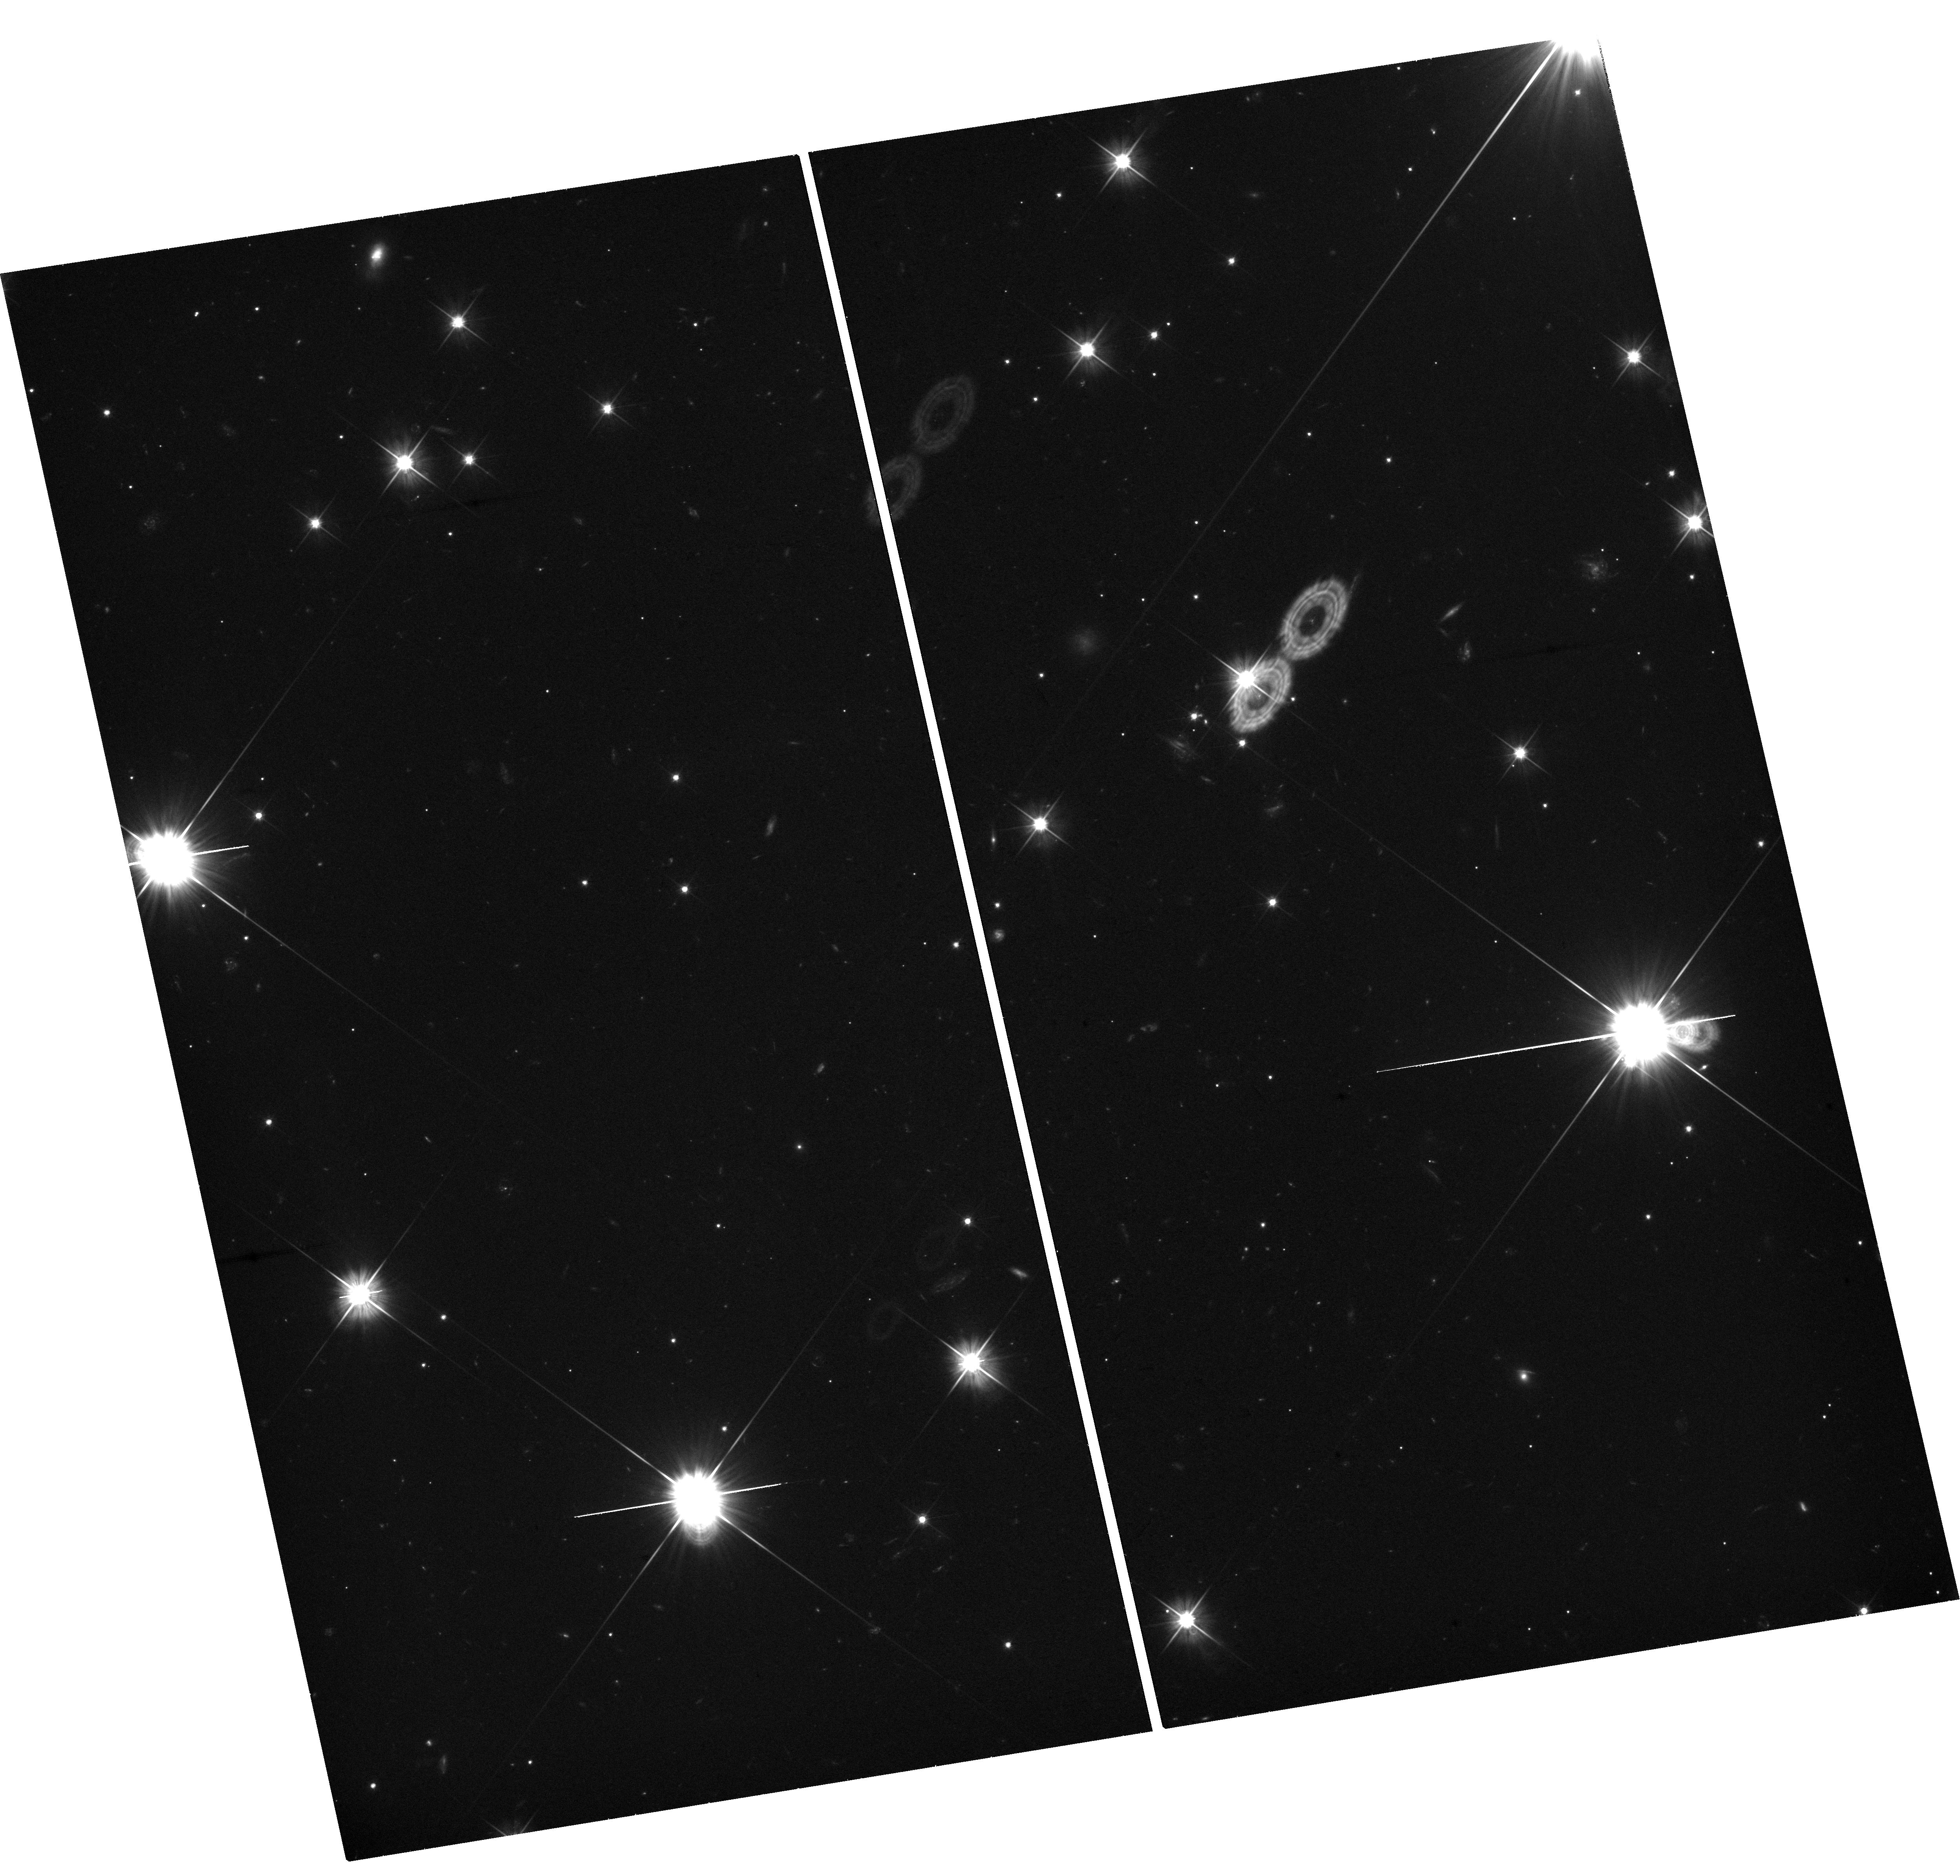
Target: GRB241026A. Instrument: WFC3/UVIS. Filter: F606W. Exposure: 1.2 h. Observation ID: hst_17840_a4_wfc3_uvis_f606w_iff5a4

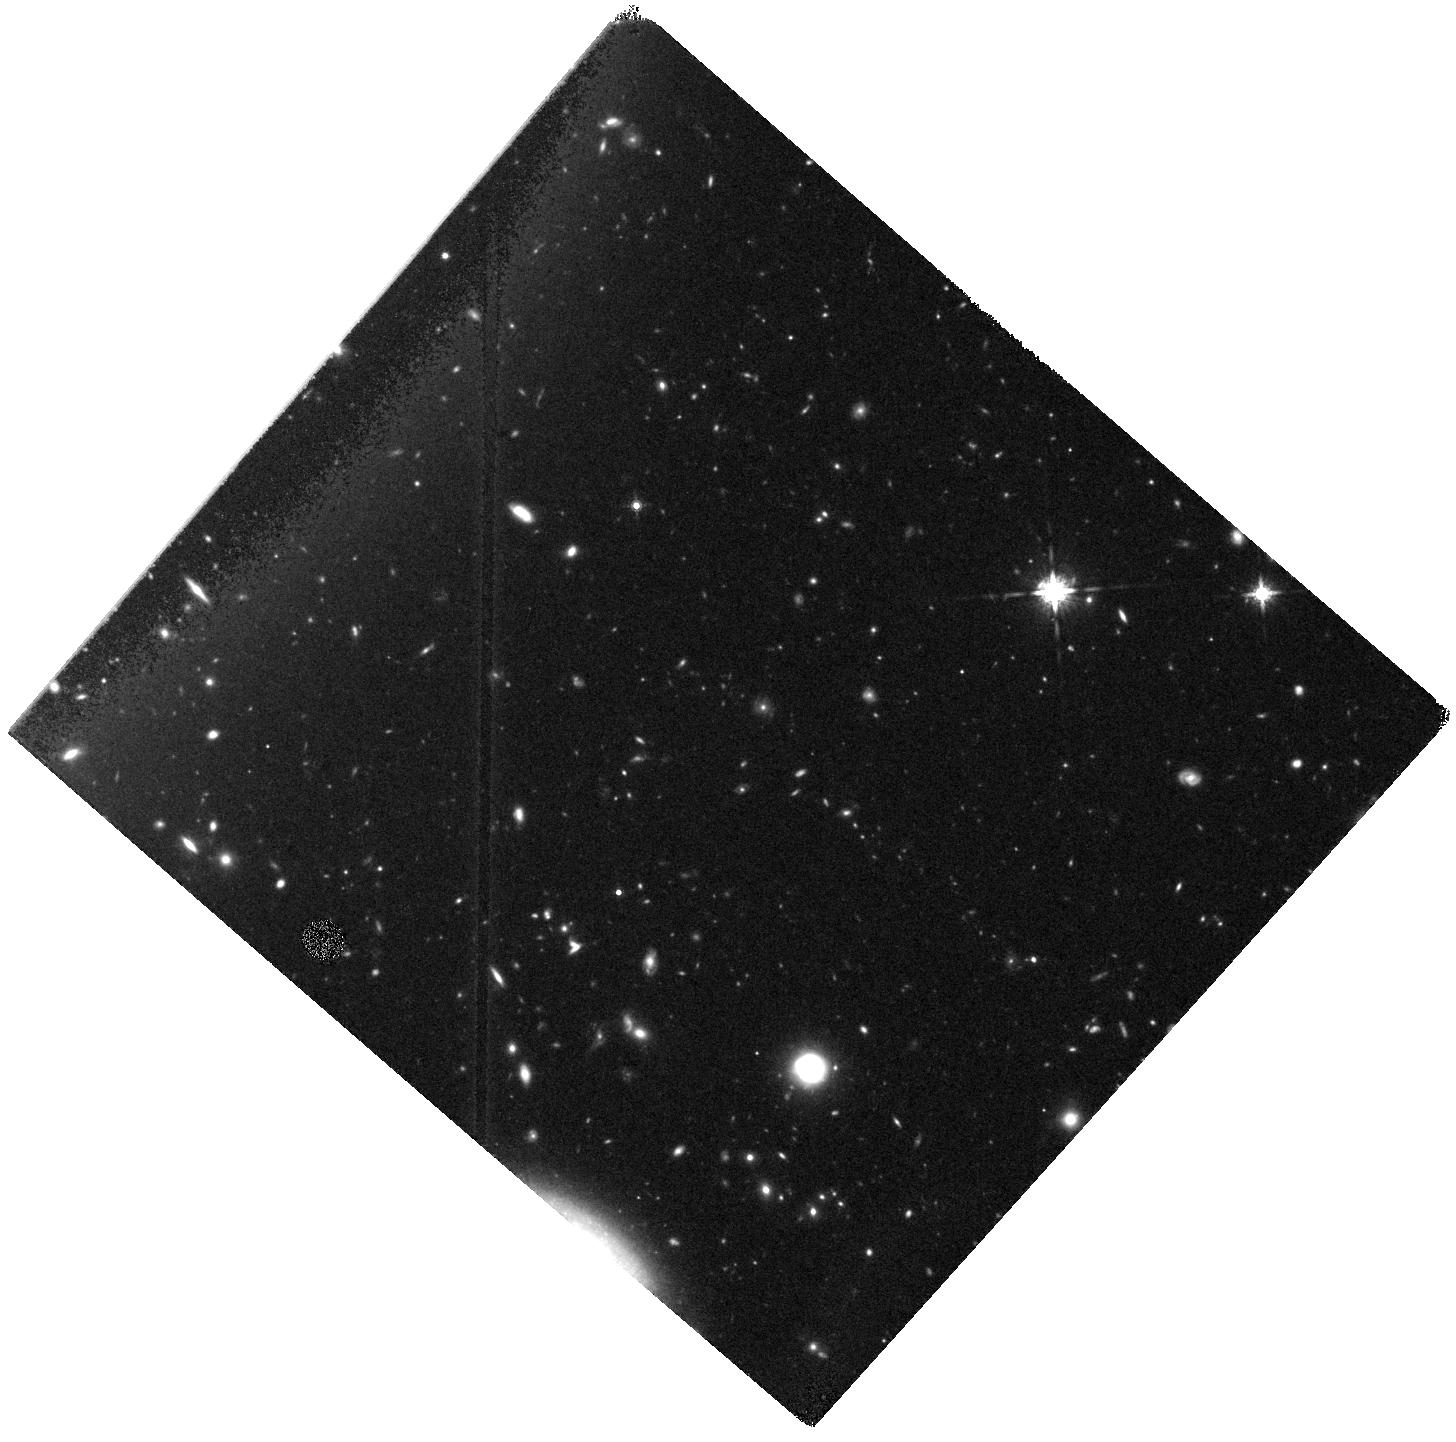
Target: GRB240414A. Instrument: WFC3/IR. Filter: F160W. Exposure: 37 min. Observation ID: hst_17840_g1_wfc3_ir_f160w_iff5g1

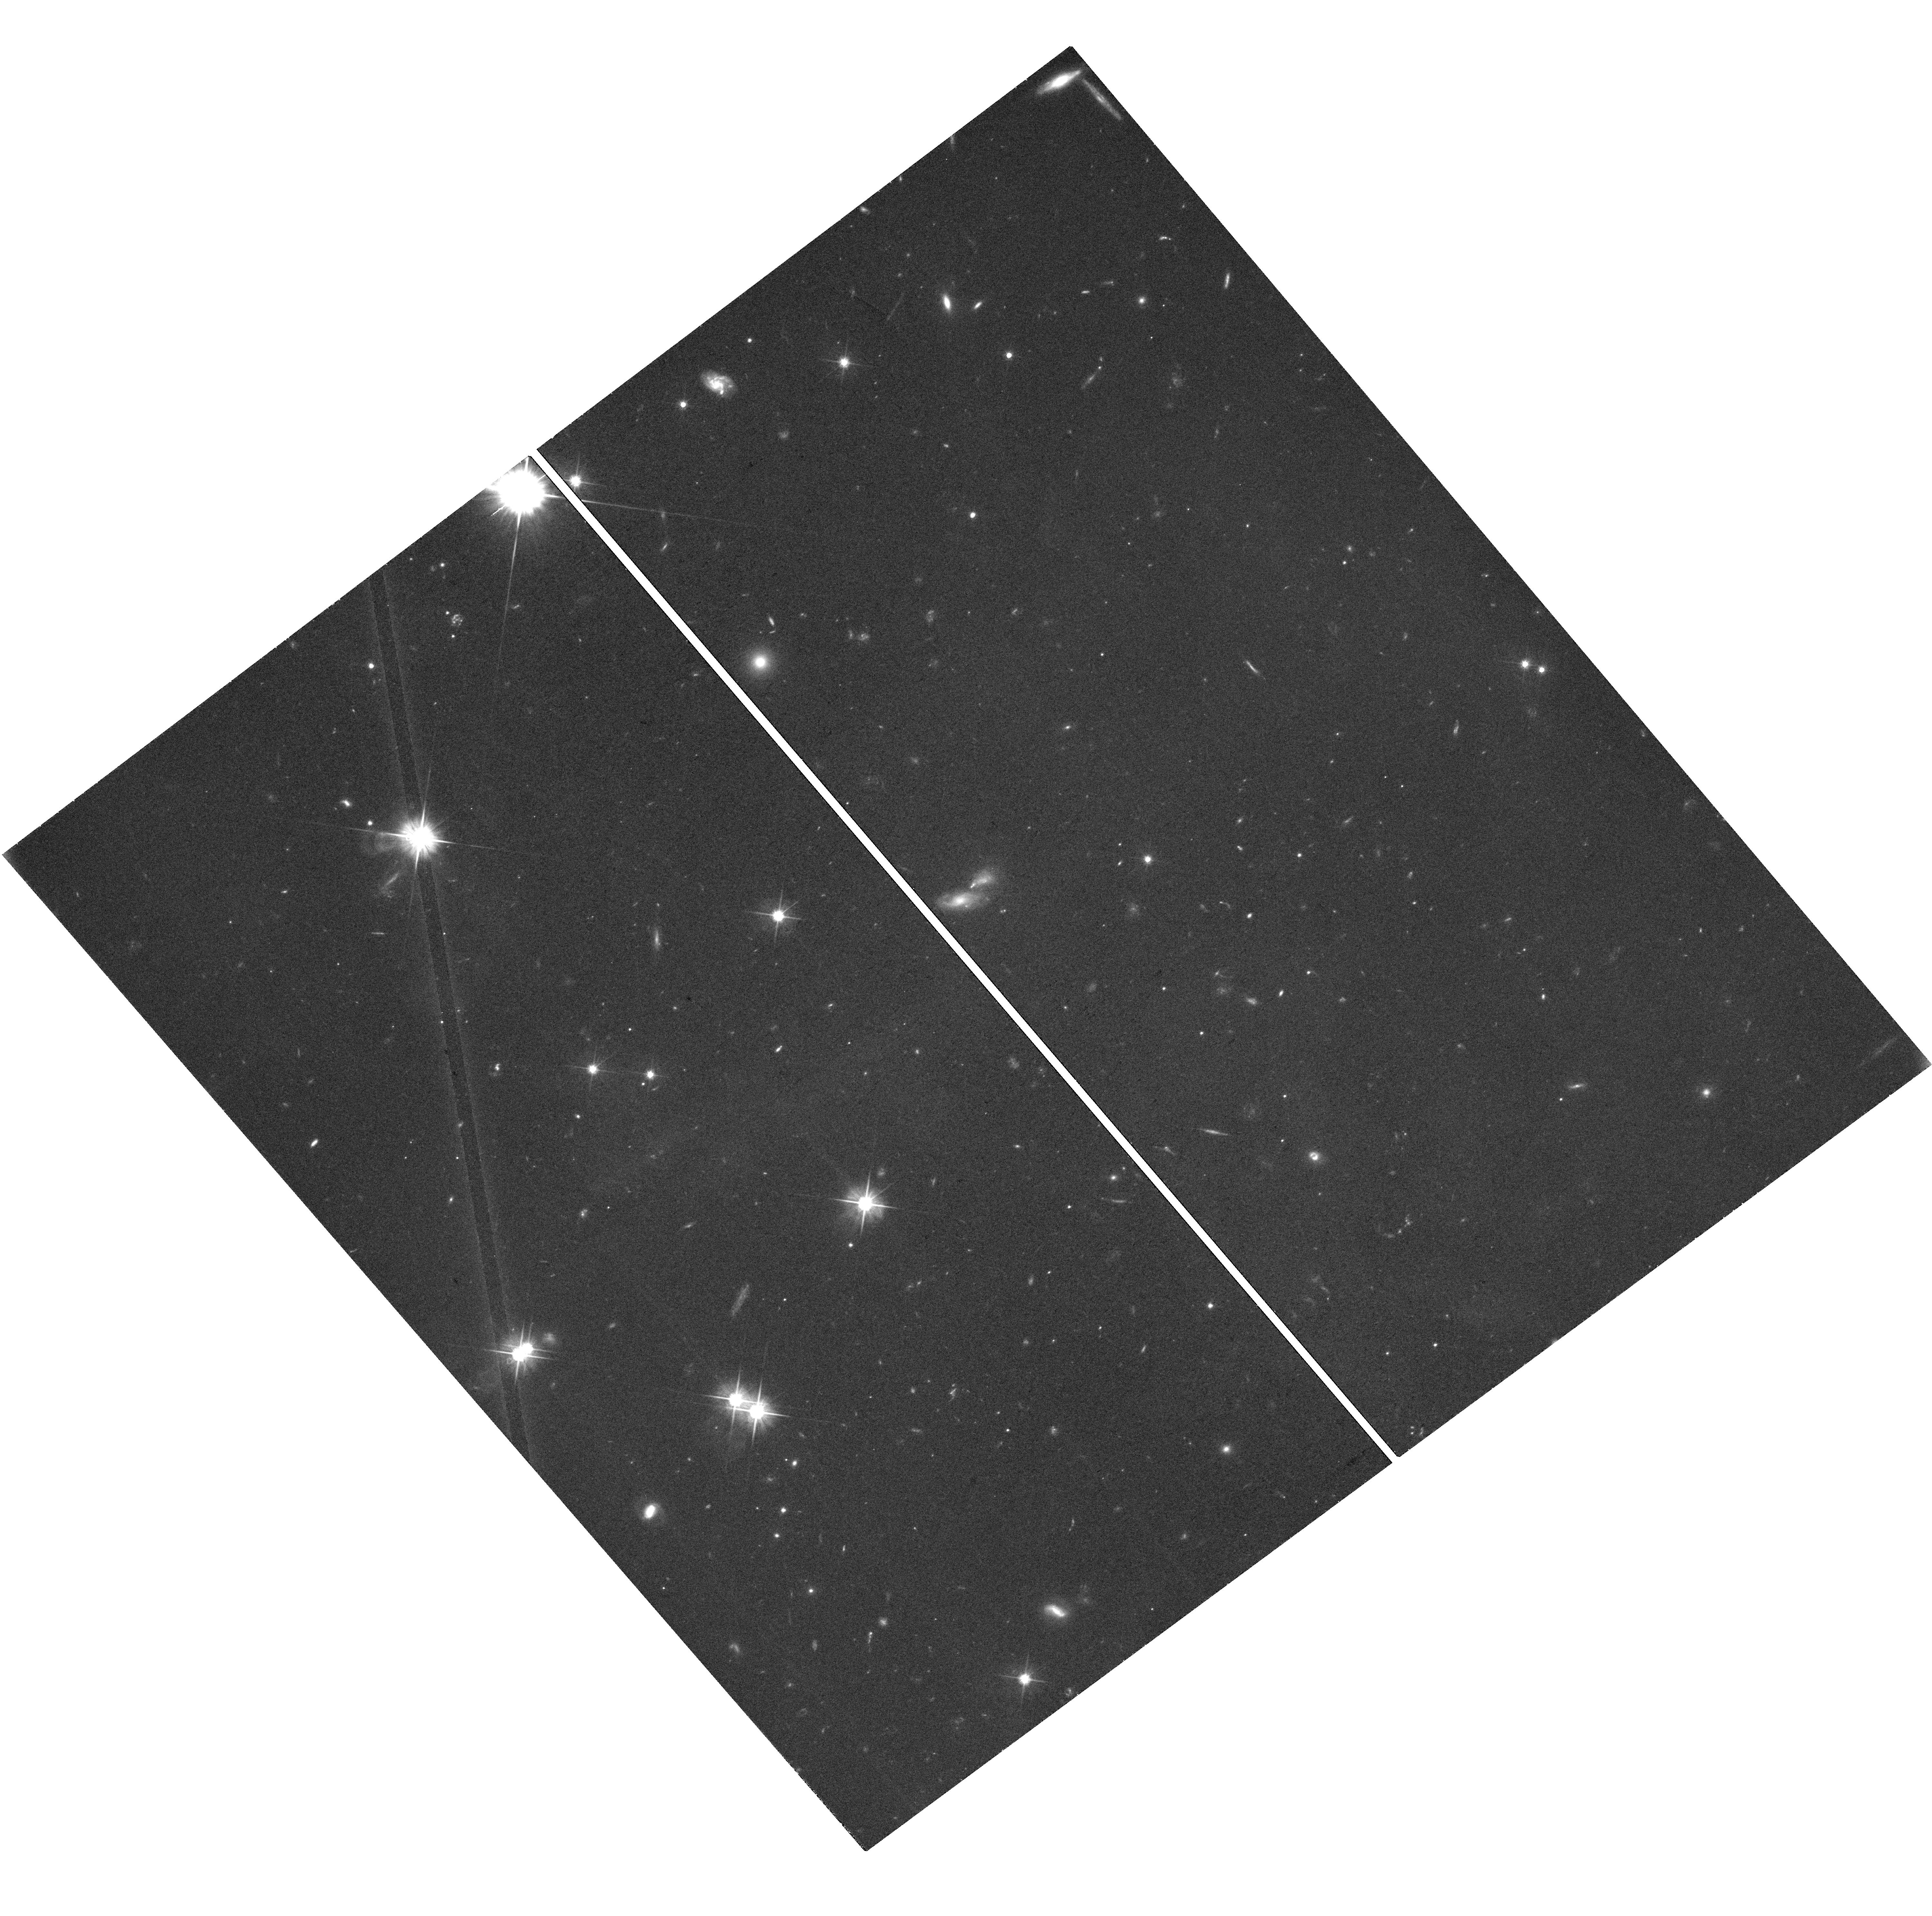
Target: GRB240801A. Instrument: WFC3/UVIS. Filter: F606W. Exposure: 1.2 h. Observation ID: hst_17840_a2_wfc3_uvis_f606w_iff5a2

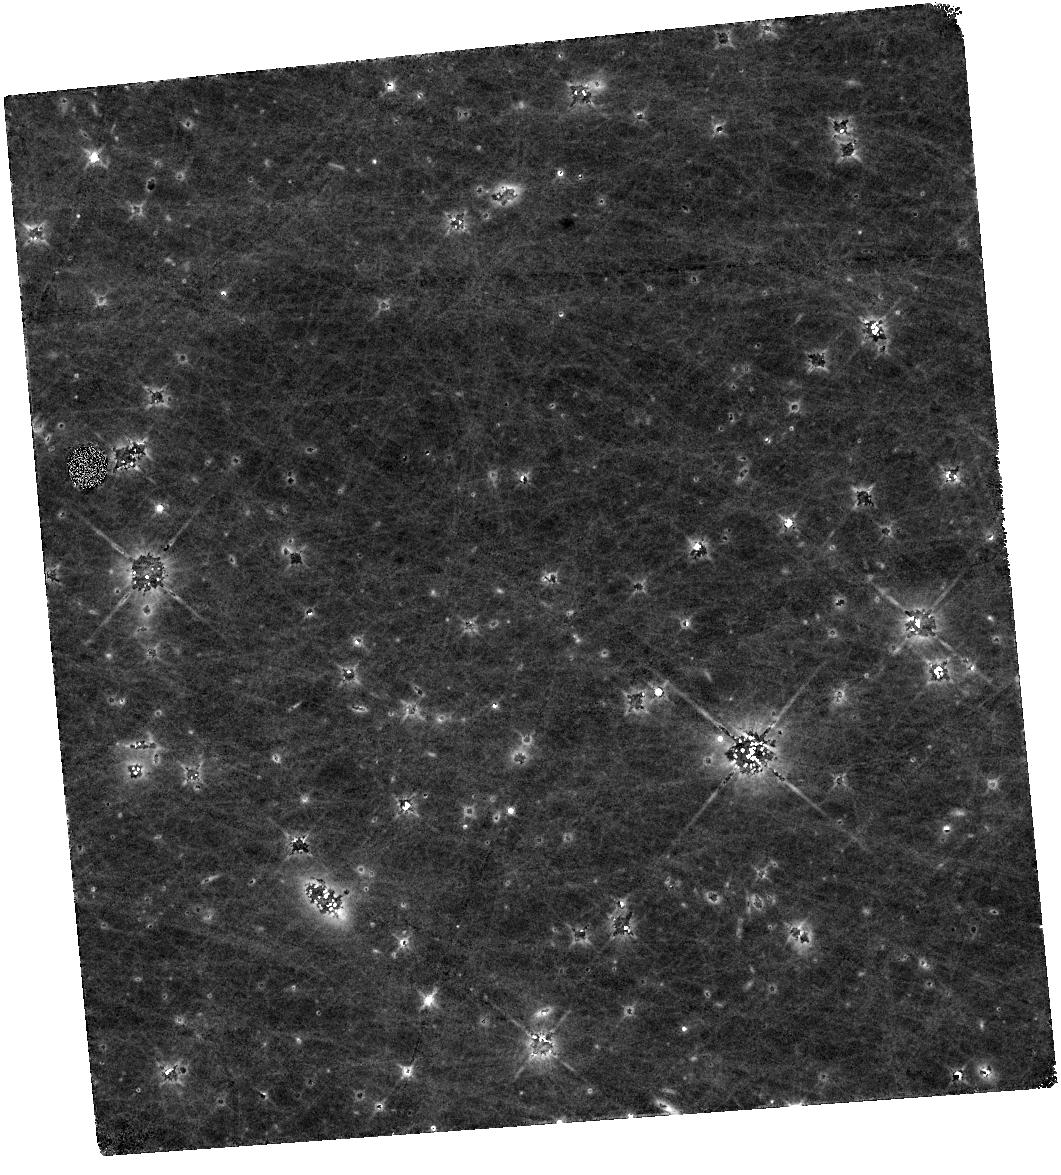
Target: GRB230818A. Instrument: WFC3/IR. Filter: F140W. Exposure: 1.2 h. Observation ID: hst_17840_a5_wfc3_ir_f140w_iff5a5

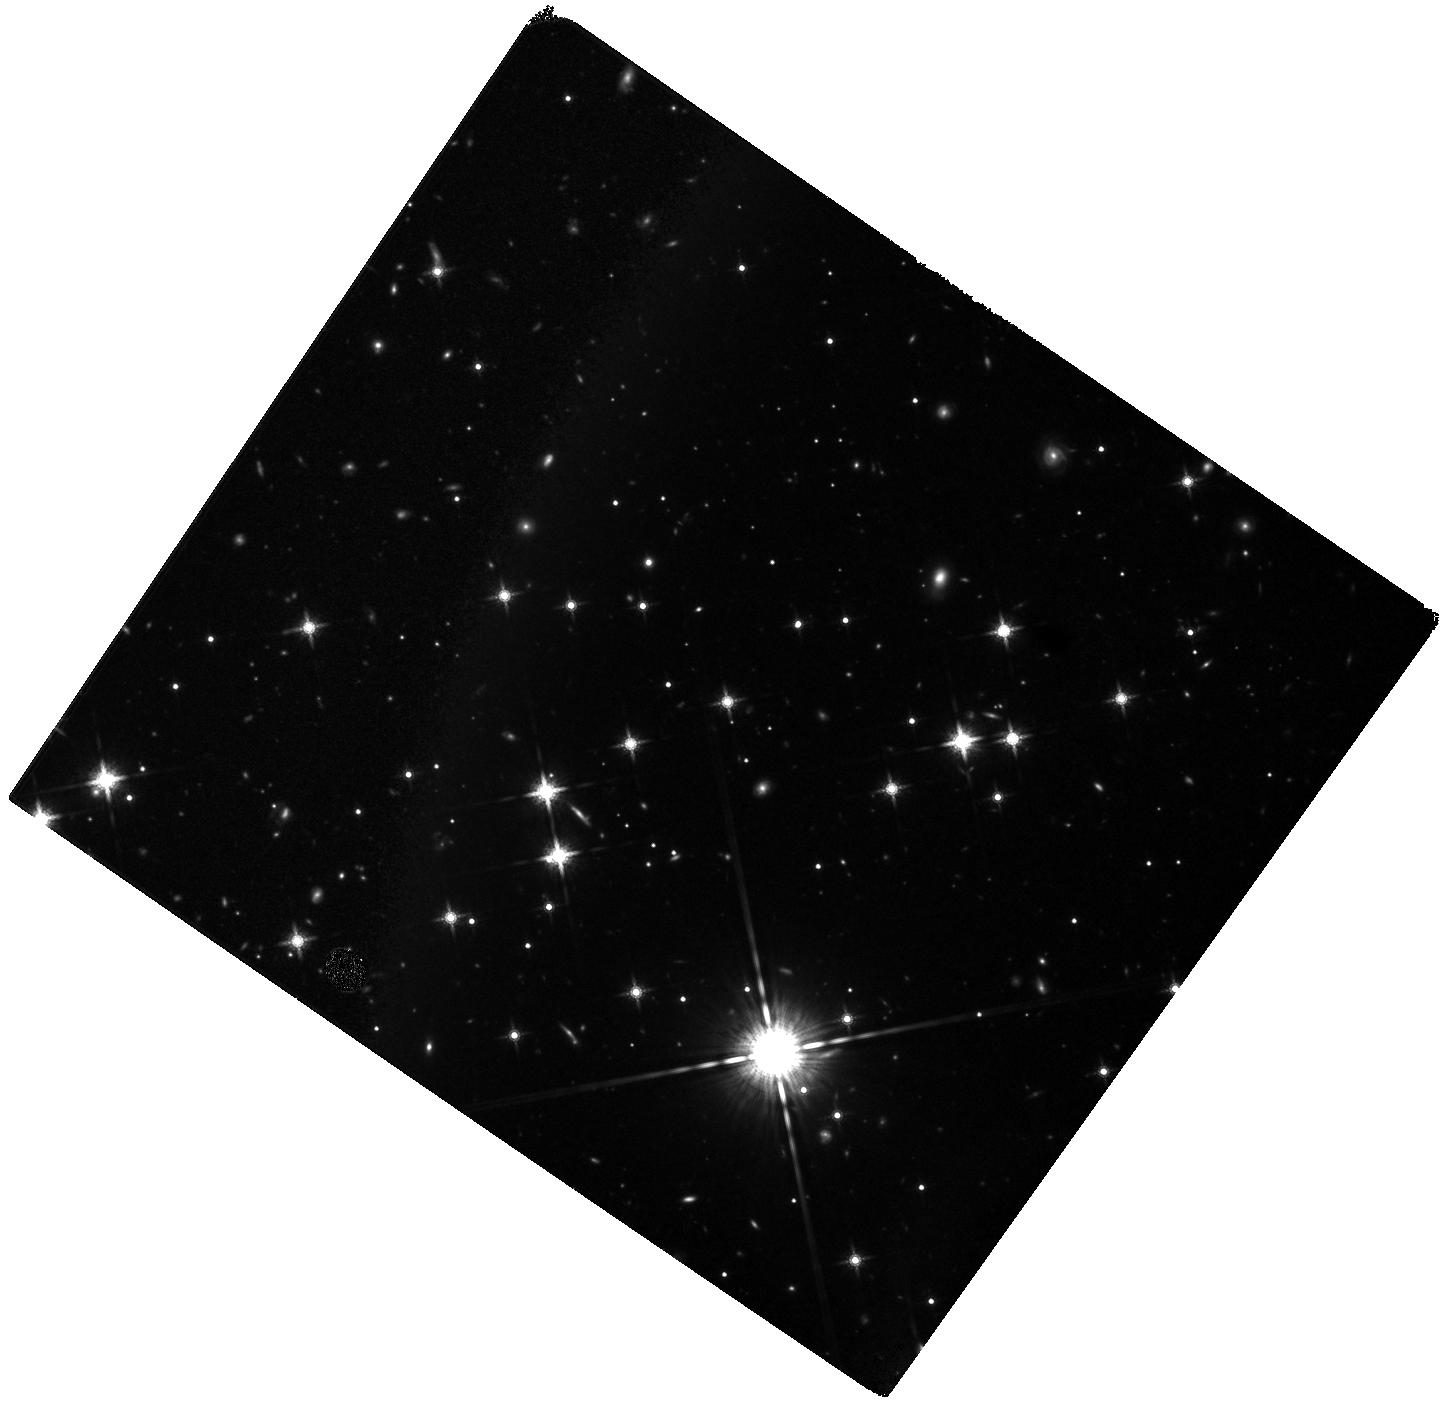
Target: GRB241026A. Instrument: WFC3/IR. Filter: F160W. Exposure: 1.2 h. Observation ID: hst_17840_a3_wfc3_ir_f160w_iff5a3

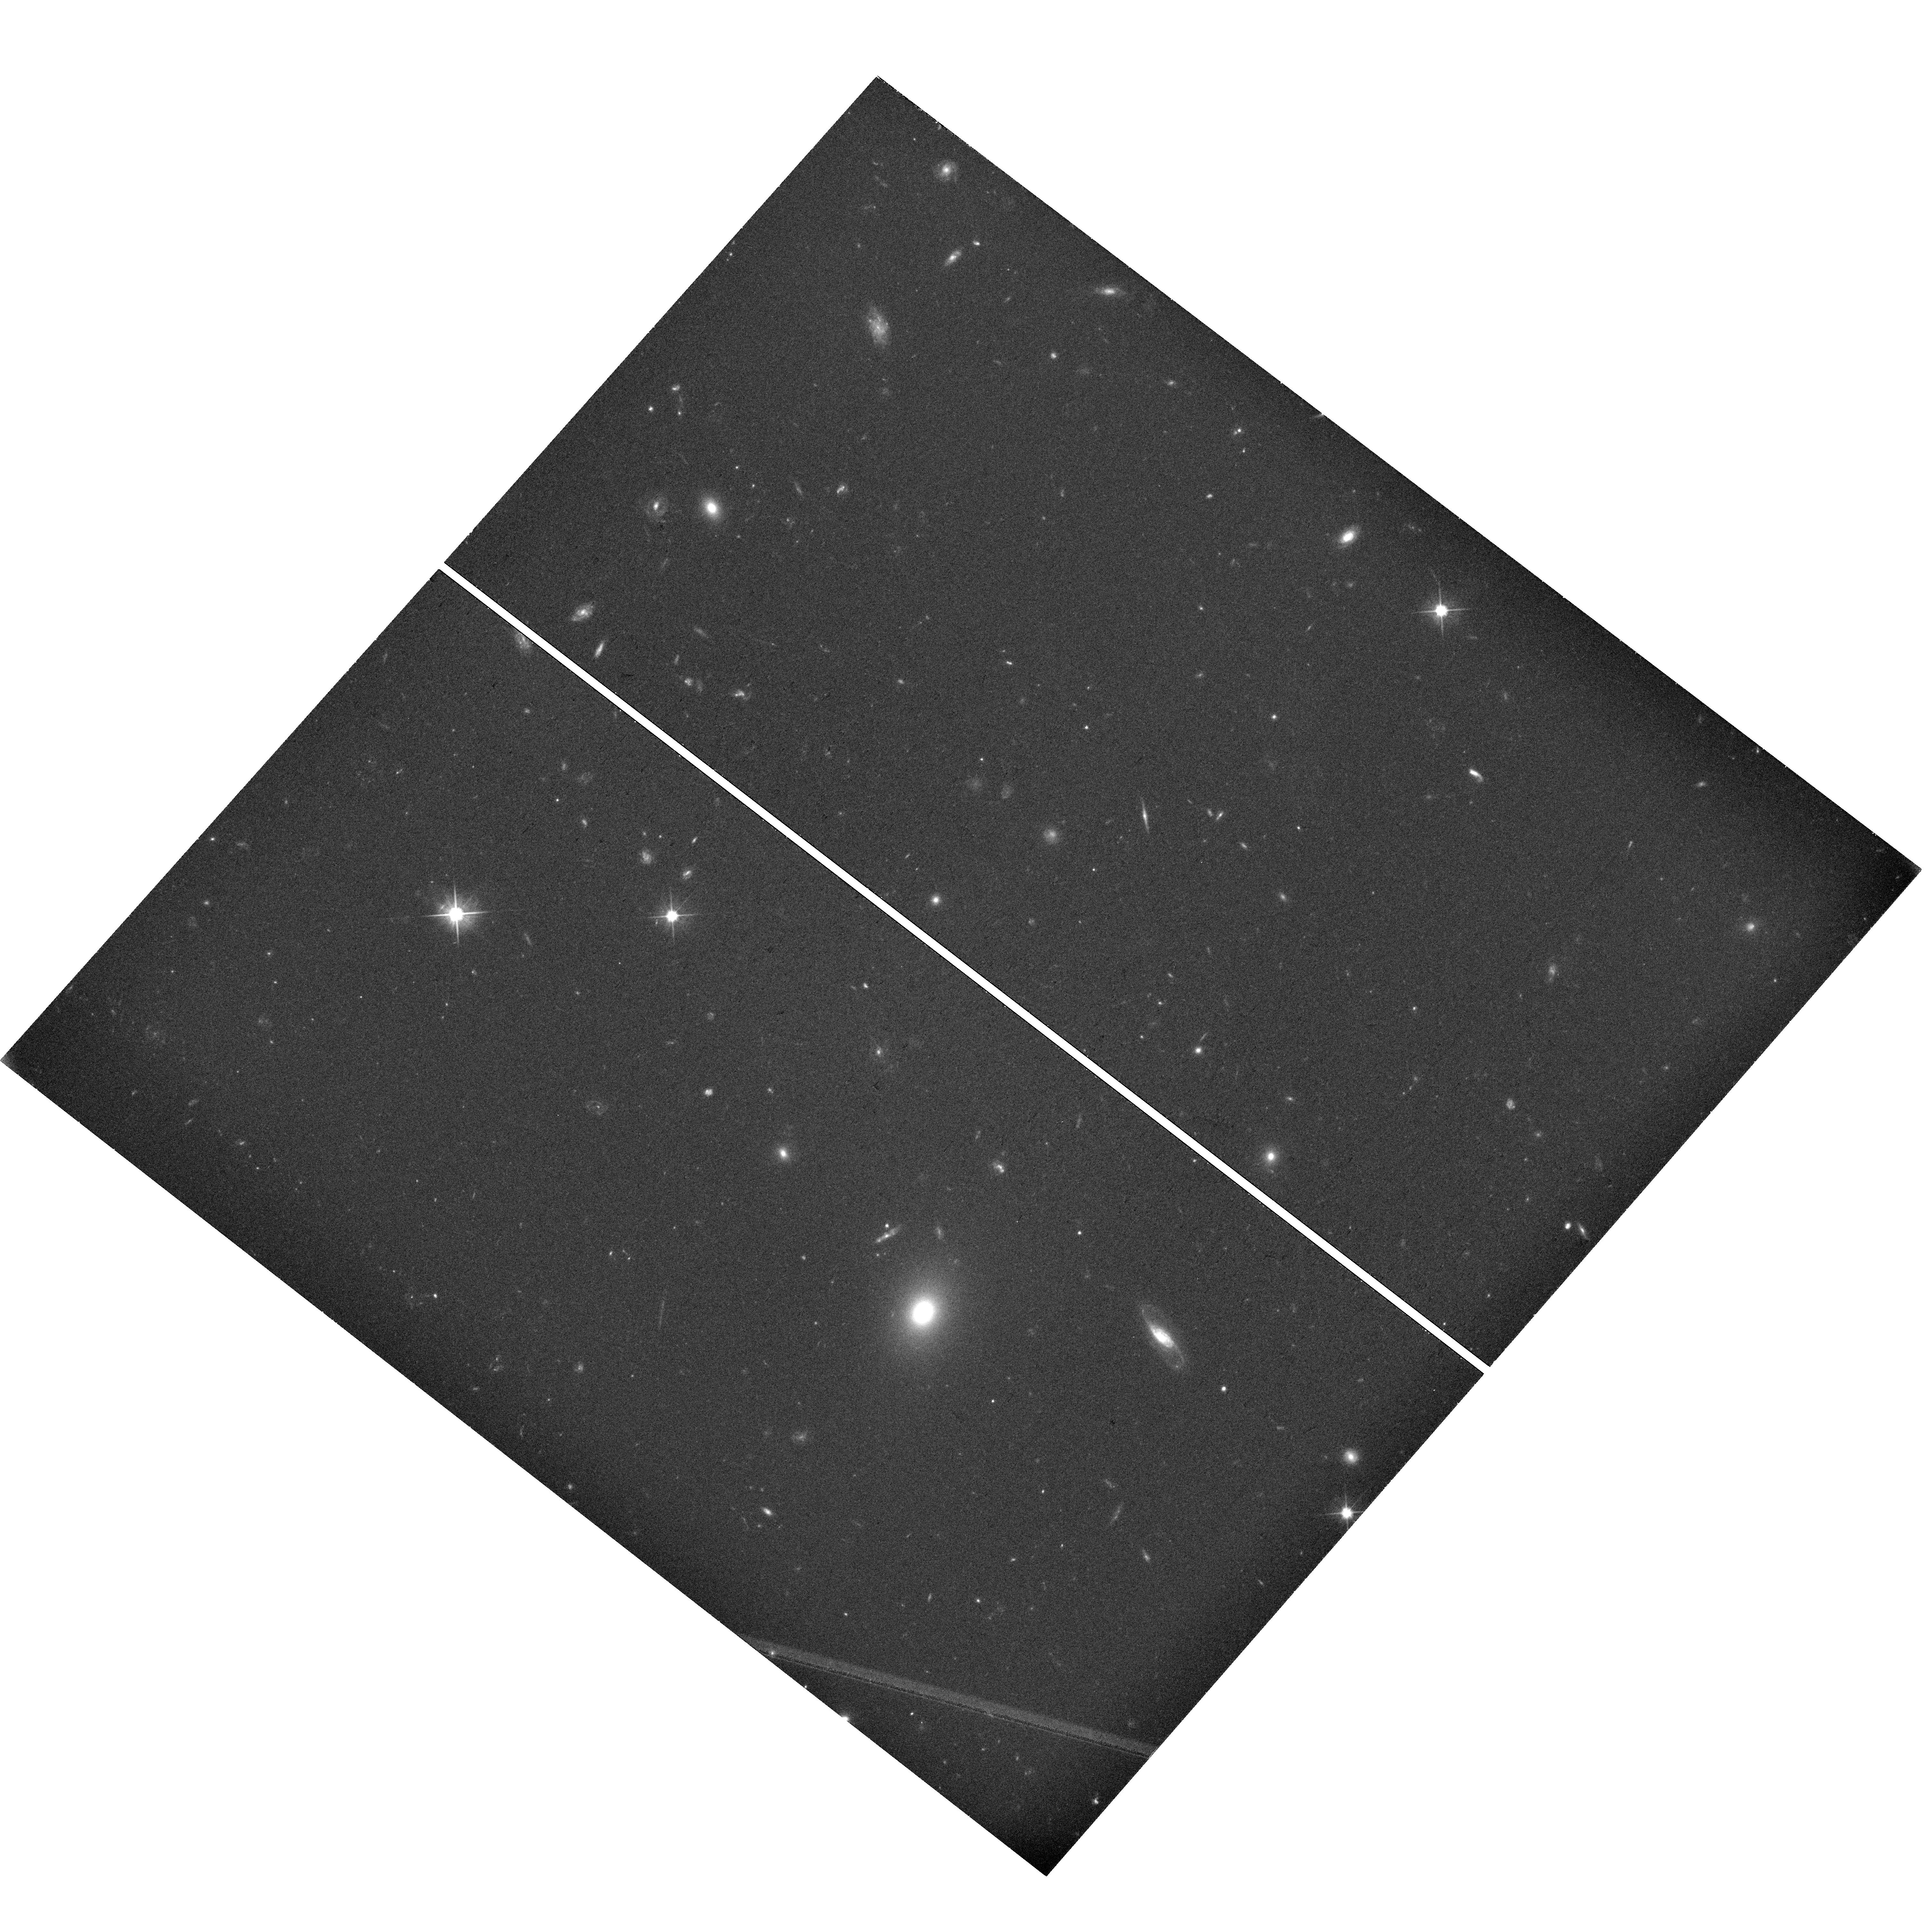
Target: GRB240414A. Instrument: WFC3/UVIS. Filter: F606W. Exposure: 35 min. Observation ID: hst_17840_g2_wfc3_uvis_f606w_iff5g2

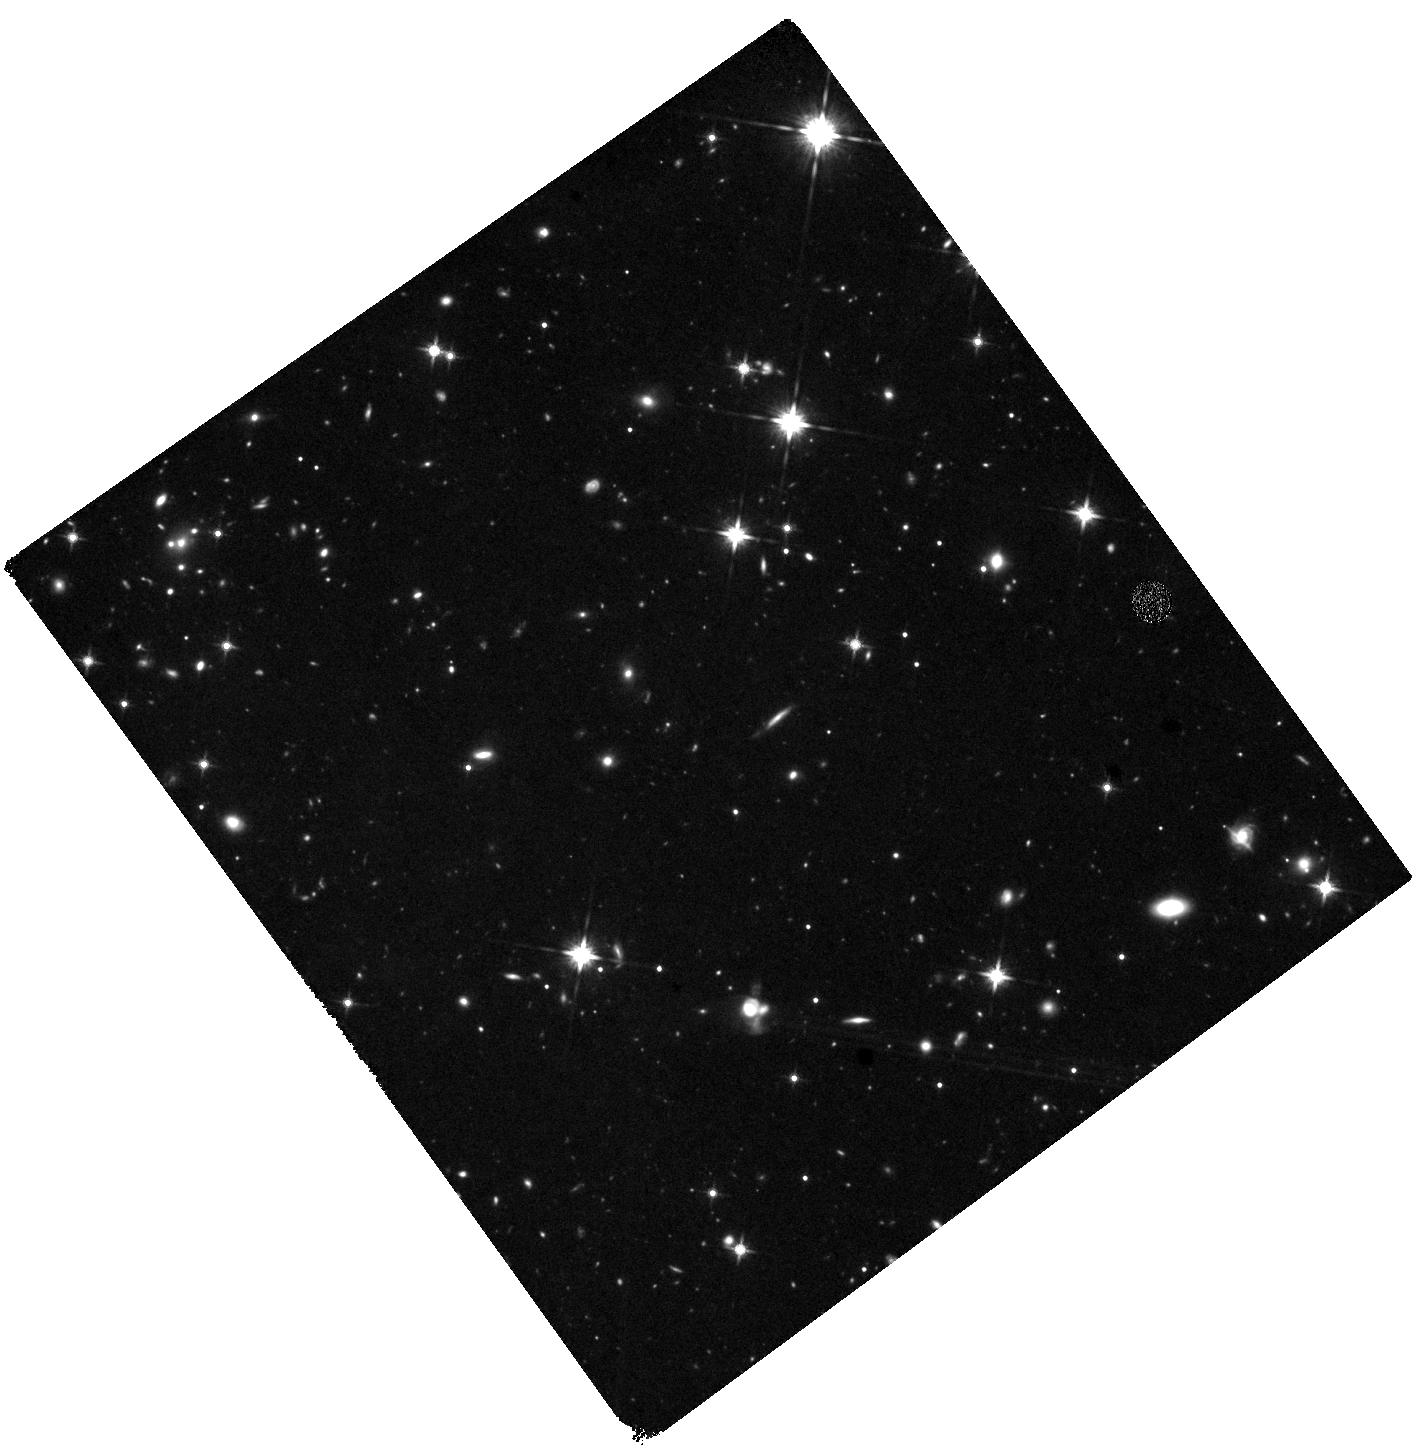
Target: GRB240801A. Instrument: WFC3/IR. Filter: F140W. Exposure: 1.2 h. Observation ID: hst_17840_a1_wfc3_ir_f140w_iff5a1

Gamma-ray burst supernovae across cosmic time (PI: Levan, Andrew James)

Long-duration gamma-ray bursts (GRBs) are the most luminous stellar explosions in nature and are associated with the collapse of massive stars. GRBs are bright enough to see at great distances, with a median redshift of z>2 and some GRBs seen out to z>8, perhaps even z>9. Therefore, they pinpoint the locations of supernovae at distances where we have never directly observed them. Here we propose to measure the evolution of three GRB supernovae at 1.5 < z < 3 for the first time. These observations give us the ability to test if supernovae (in particular GRB-SNe) change with redshift. Differences in metallicity and stellar winds are quite likely to alter the evolution of massive stars with redshift. This is especially true if rare pathways only accessible at low metallicities, such as chemically homogeneous evolution, begin to dominate the lives of GRB progenitors. Since supernovae are a vital feedback mechanism to the interstellar and intergalactic medium via elements ejection and winds, a change in the properties of supernovae could have significant implications not only for the progenitors of GRBs but also for galaxy evolution more generally. Our photometric observations will determine the peak magnitude and decay, while a single JWST spectrum at peak will measure composition and velocities. This will provide a measurement of radioactive nickel production and luminosity. From this, we can begin to ascertain how the properties of GRB progenitors, and by extension massive stars, vary over cosmic time.